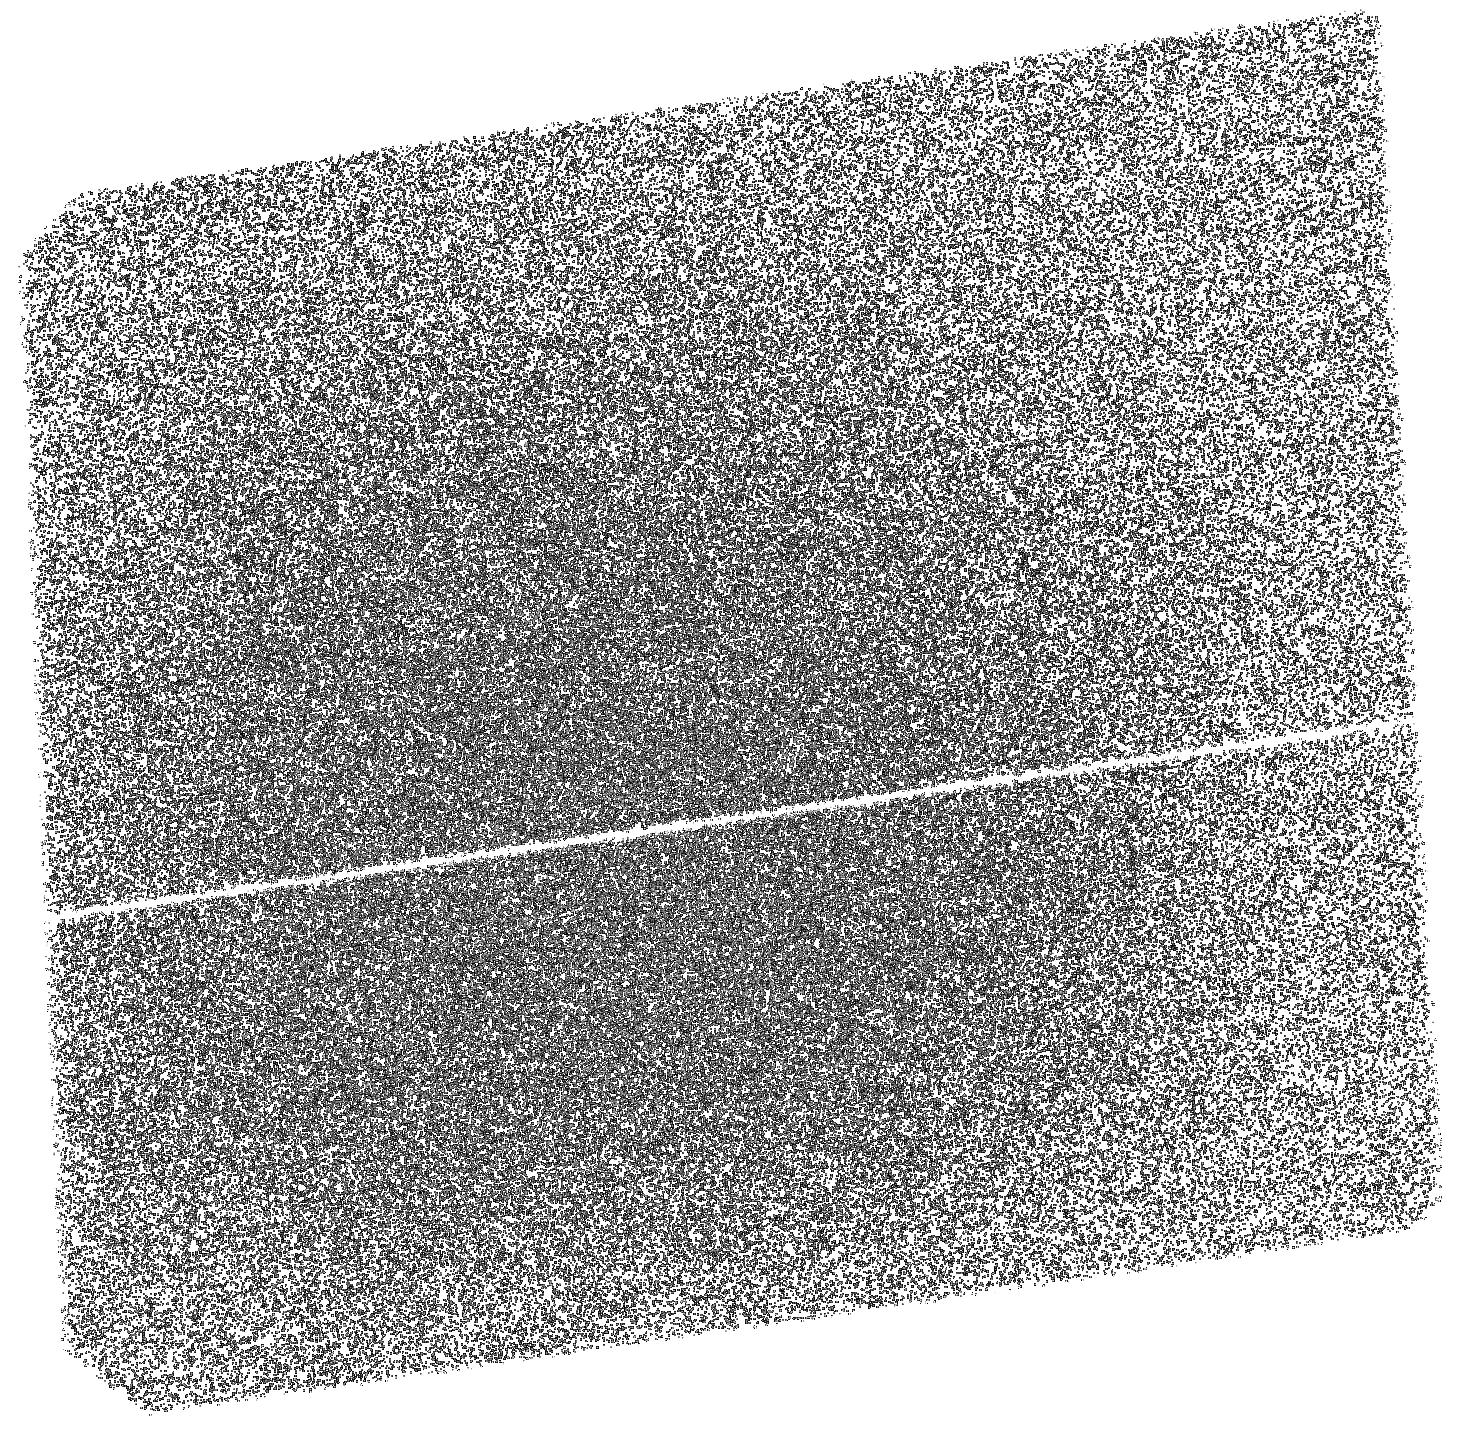
Target: PSRJ0901-4046. Instrument: ACS/SBC. Filter: F140LP. Exposure: 49 min. Observation ID: hst_17590_01_acs_sbc_f140lp_jfb901

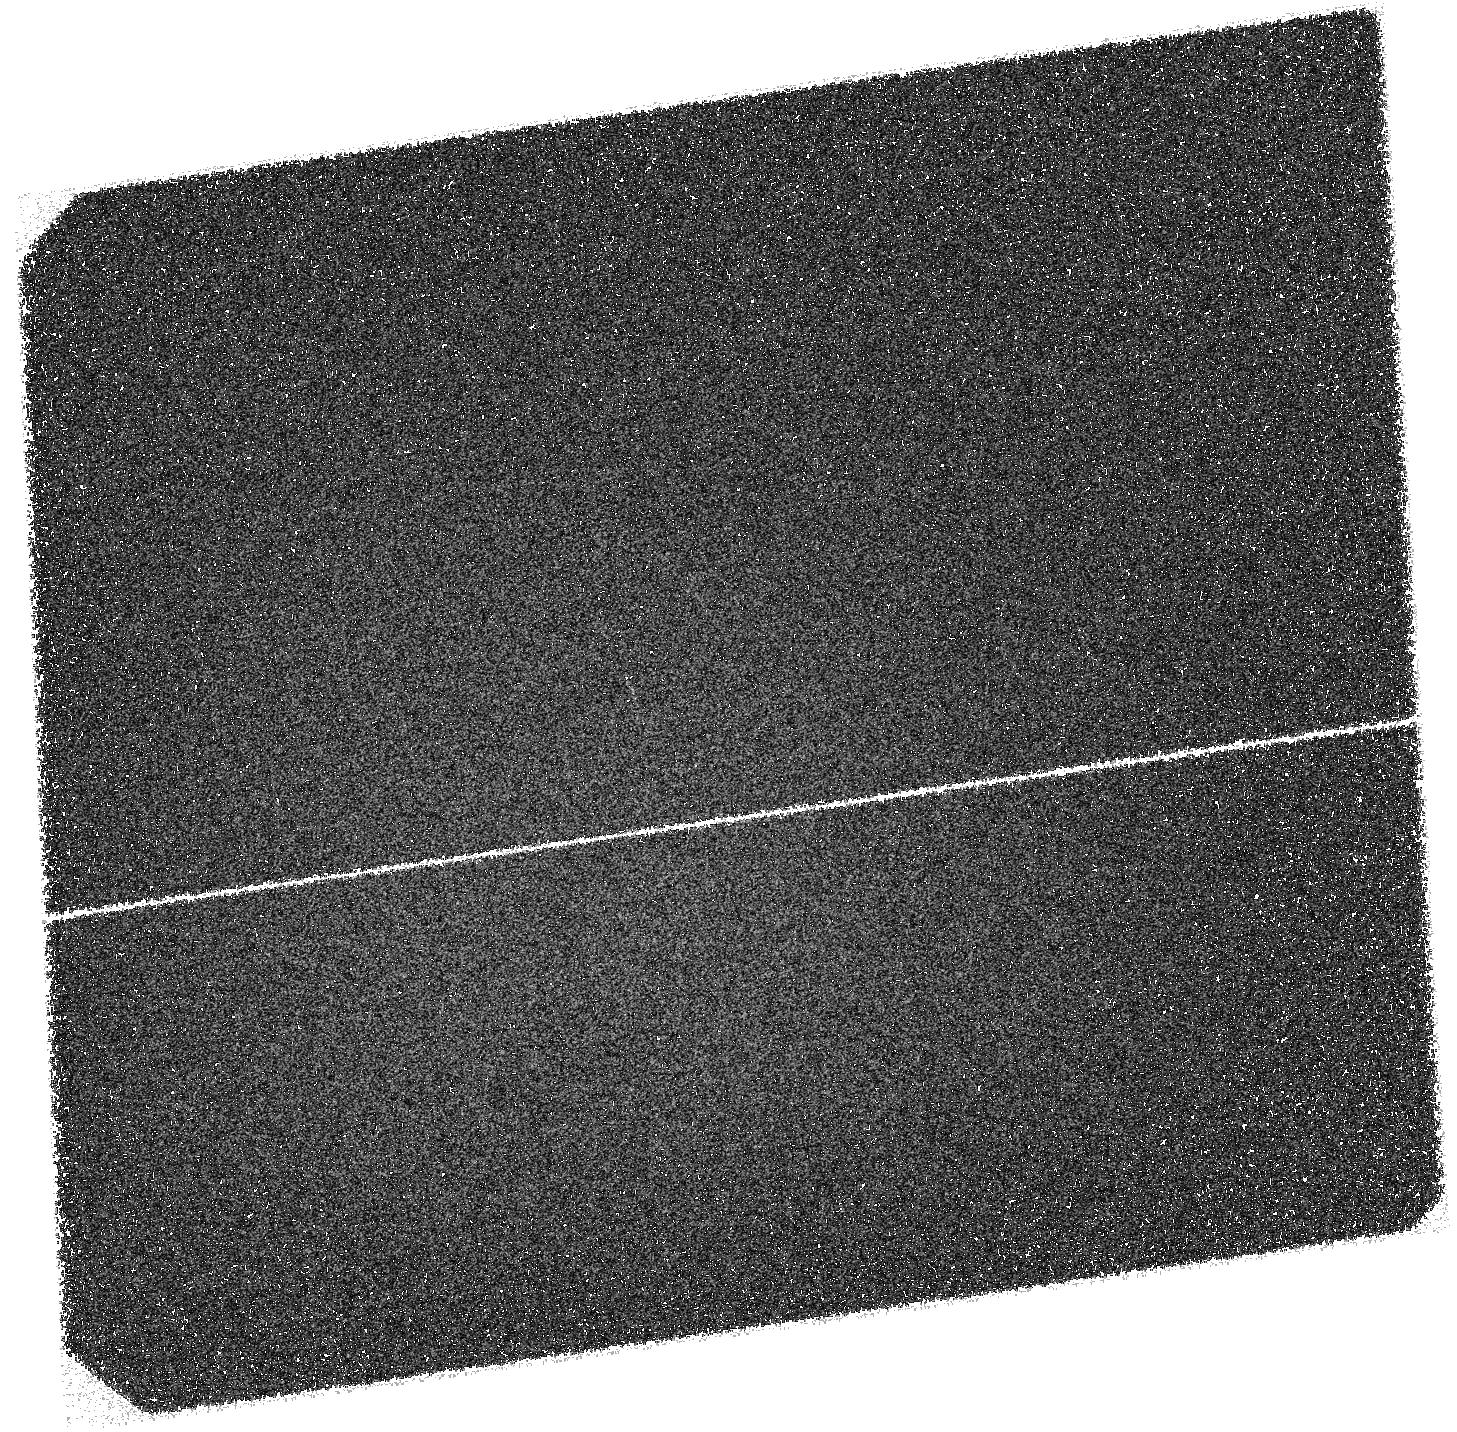
Target: PSRJ0901-4046. Instrument: ACS/SBC. Filter: F125LP. Exposure: 1.8 h. Observation ID: hst_17590_01_acs_sbc_f125lp_jfb901

PROBING THE QUIESCENT EMISSION OF A UNIQUE ISOLATED NEUTRON STAR (PI: Hare, Jeremy)

PSR J0901-4046 is a unique long period magnetar candidate detected only at radio wavelengths thus far. The source has a spin-down age of 5.5 Myr, yet still has a magnetar-like magnetic field of B~1.5x10^(14) G. Here, we propose deep XMM-Newton and HST UV observations to detect or place physically constraining upper-limits on the temperature of hot spots and the full surface thermal emission from this interesting object. These observations will test, and help to significantly constrain, magneto-thermal evolution models in a parameter space where few data points currently exist.